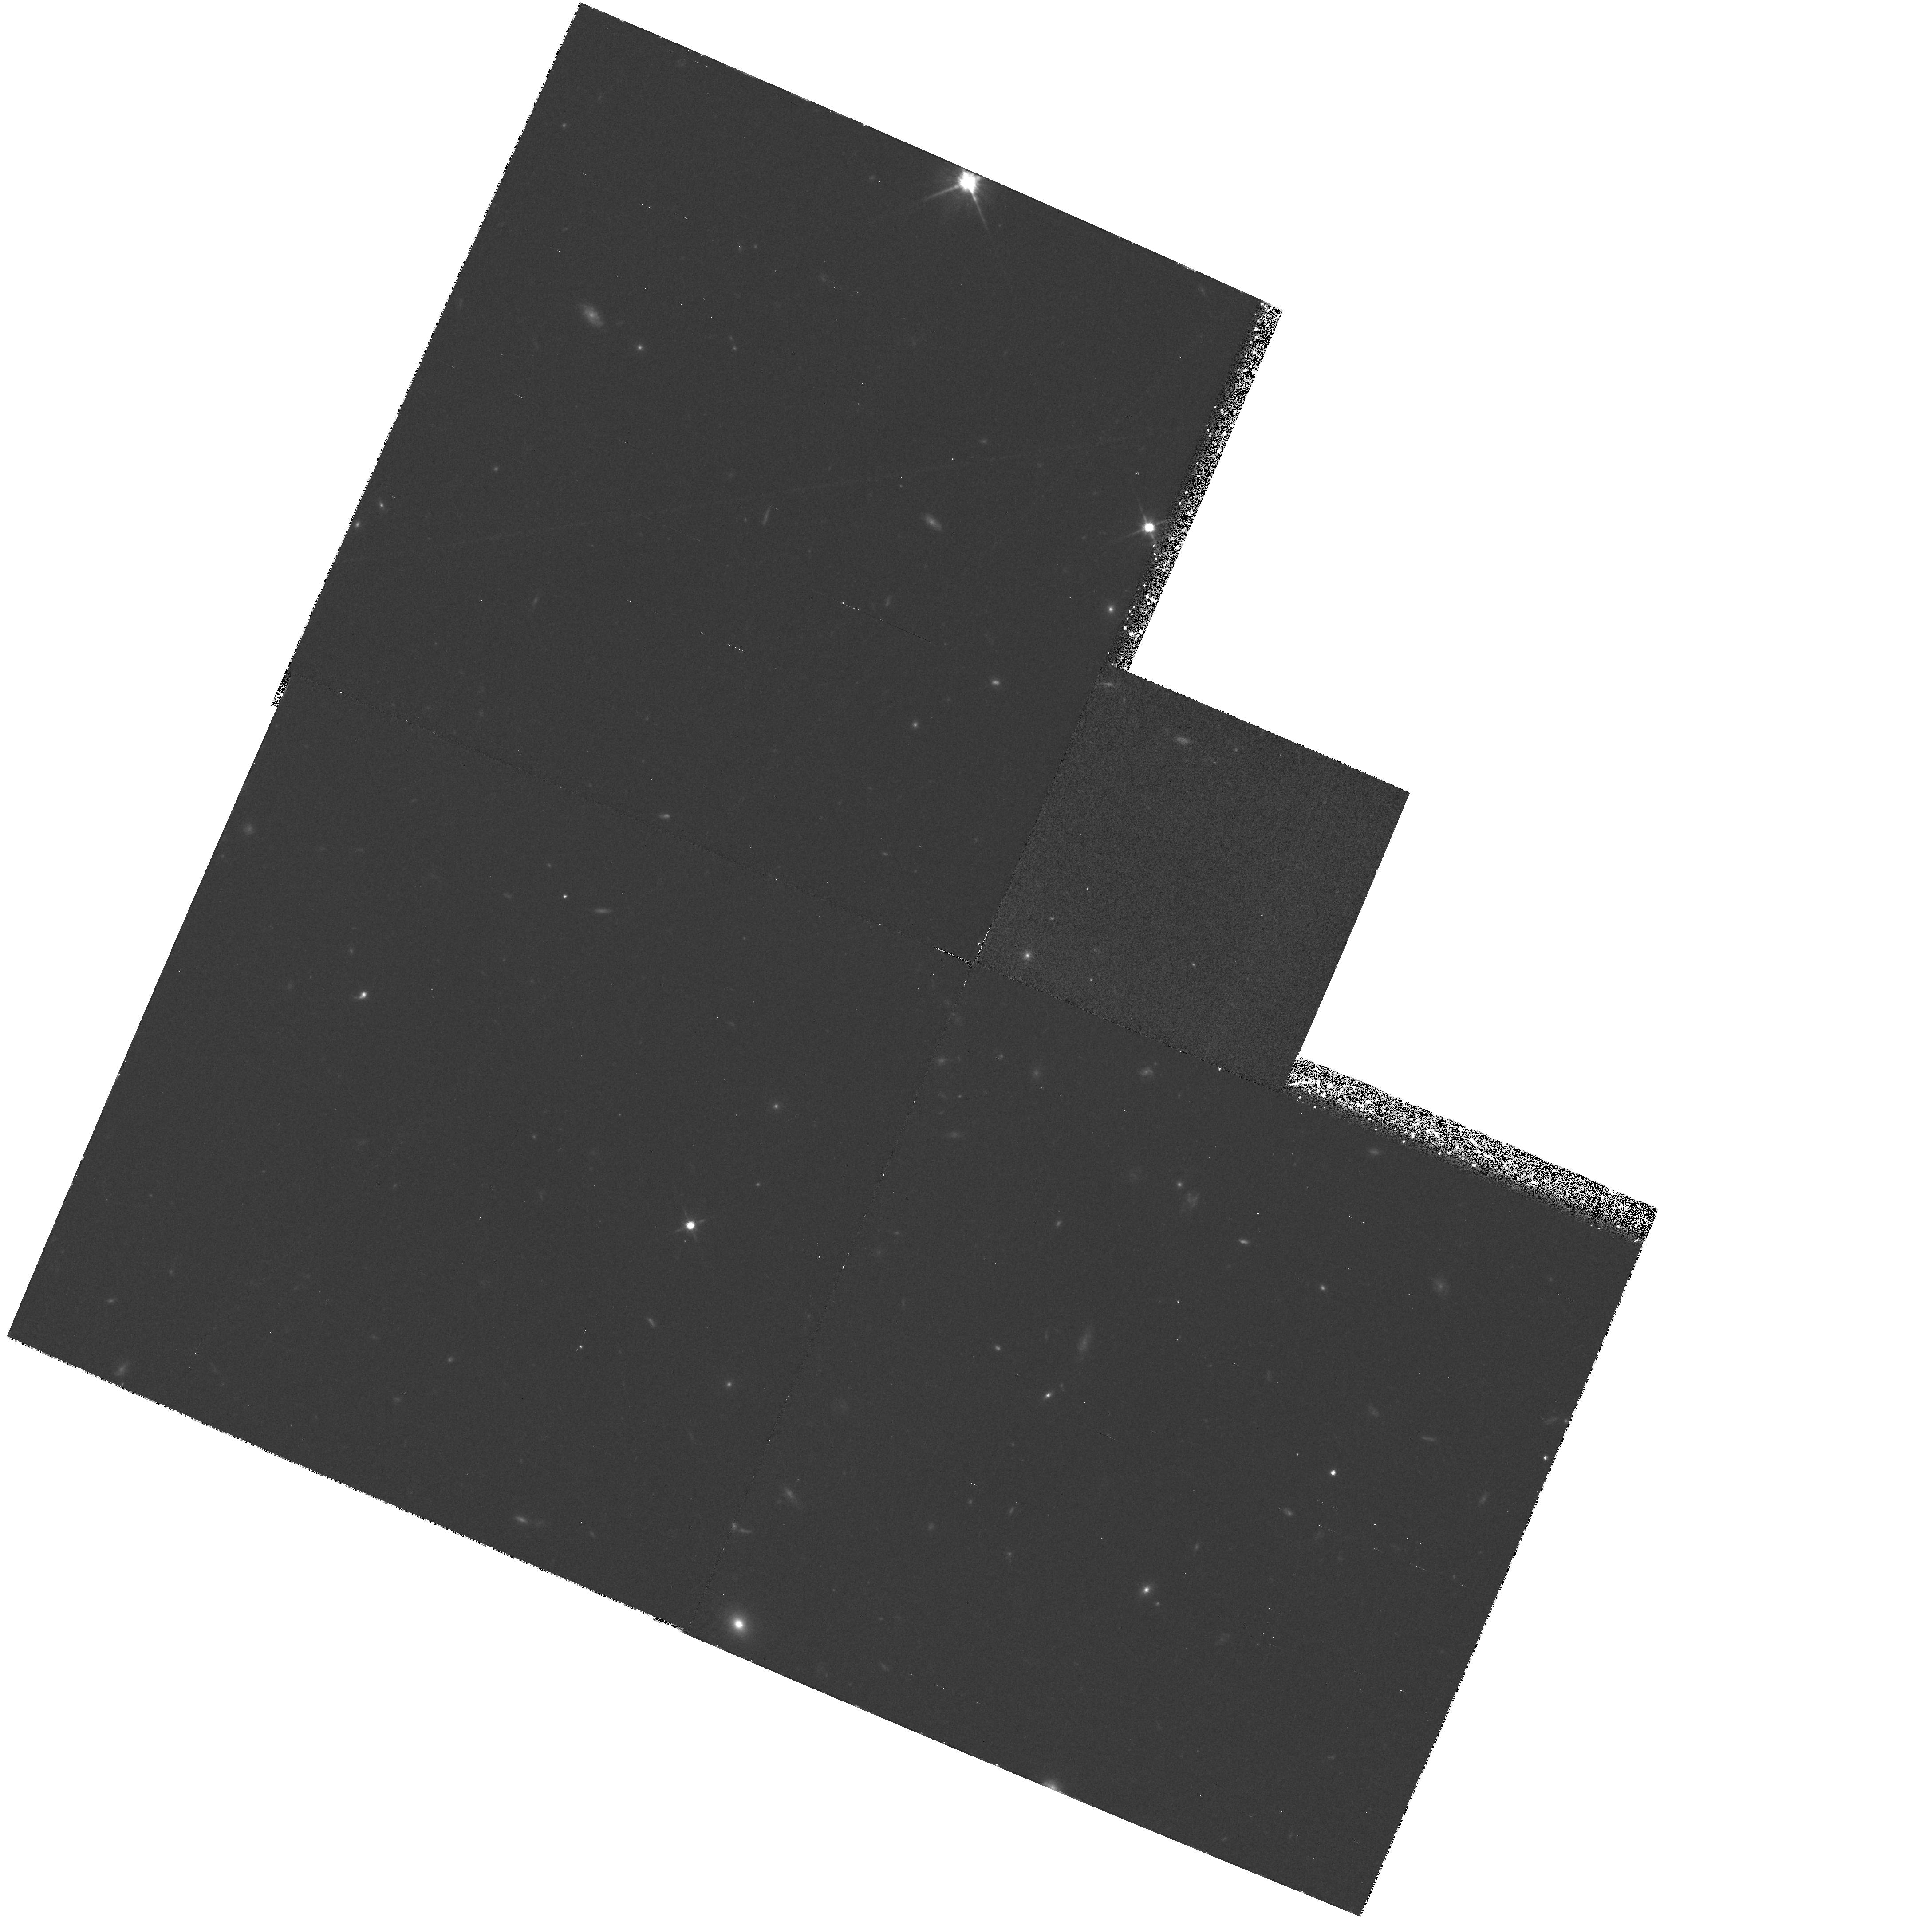
Target: HDF-123651+621548
Instrument: WFPC2/PC
Filter: F814W
Exposure: 42 min
Observation ID: hst_6340_05_wfpc2_pc_f814w_u31t05

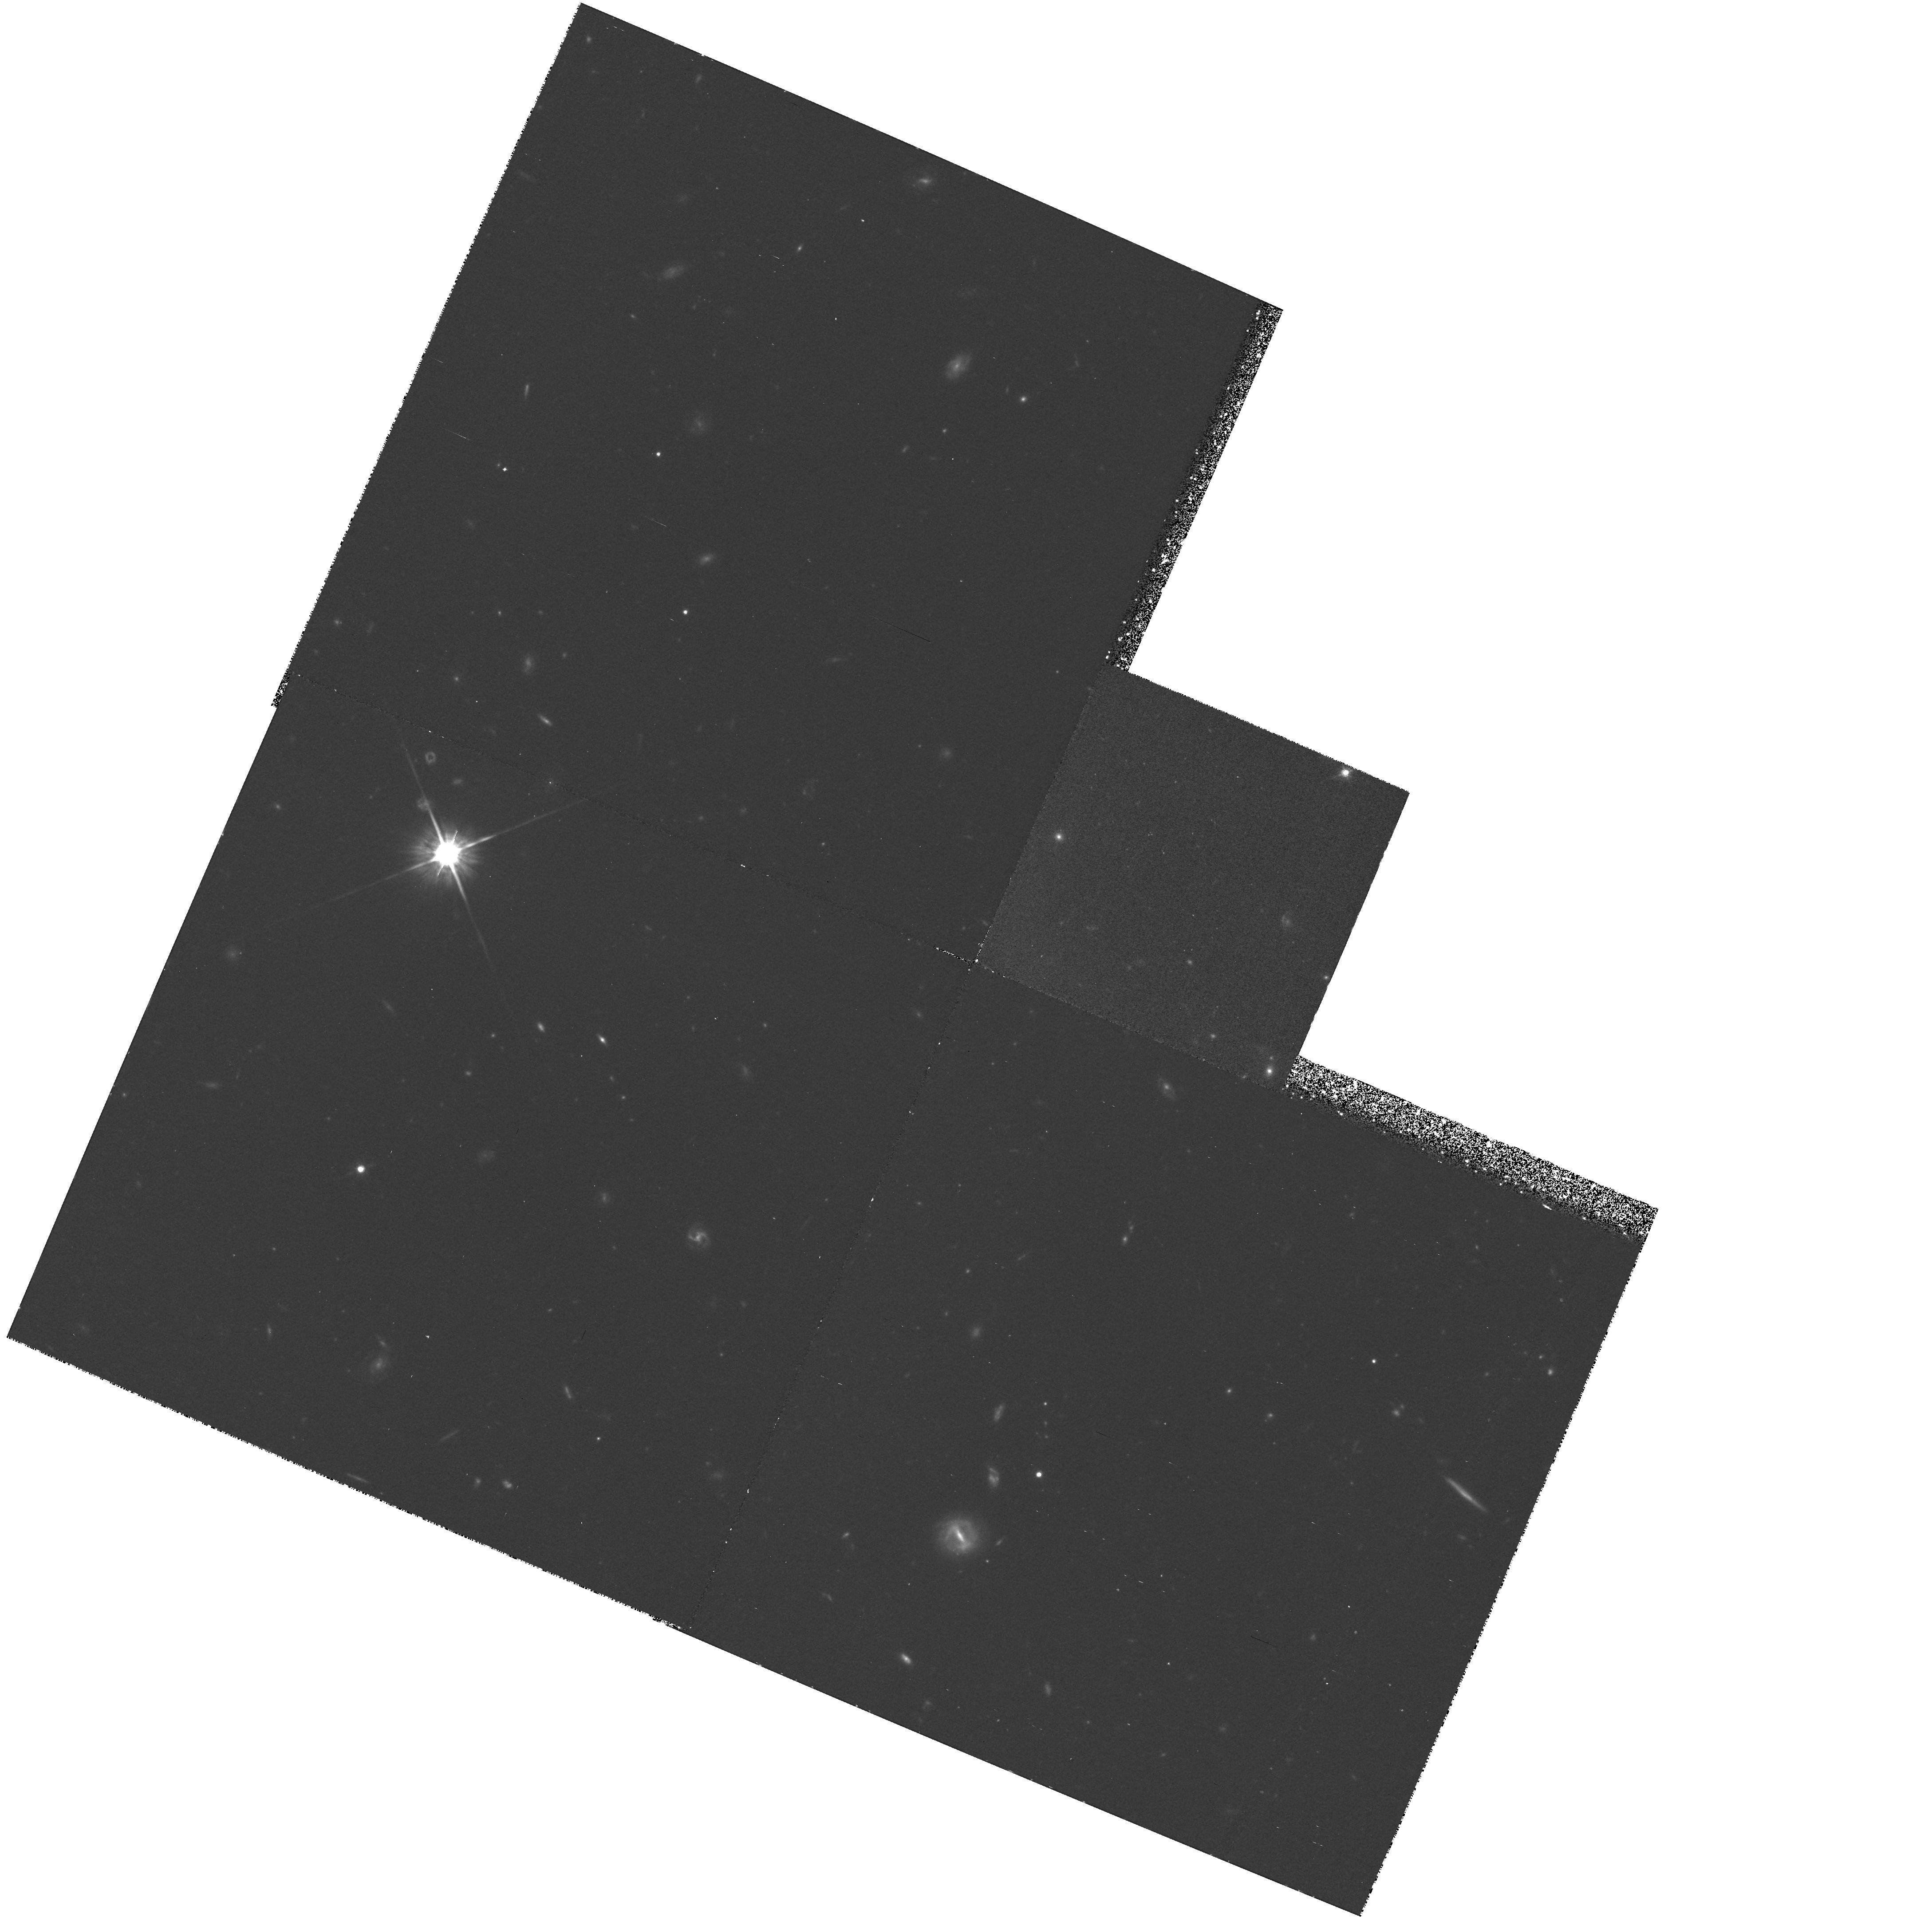
Target: HDF-123704+621217
Instrument: WFPC2/PC
Filter: F814W
Exposure: 1.5 h
Observation ID: hst_6340_03_wfpc2_pc_f814w_u31t03

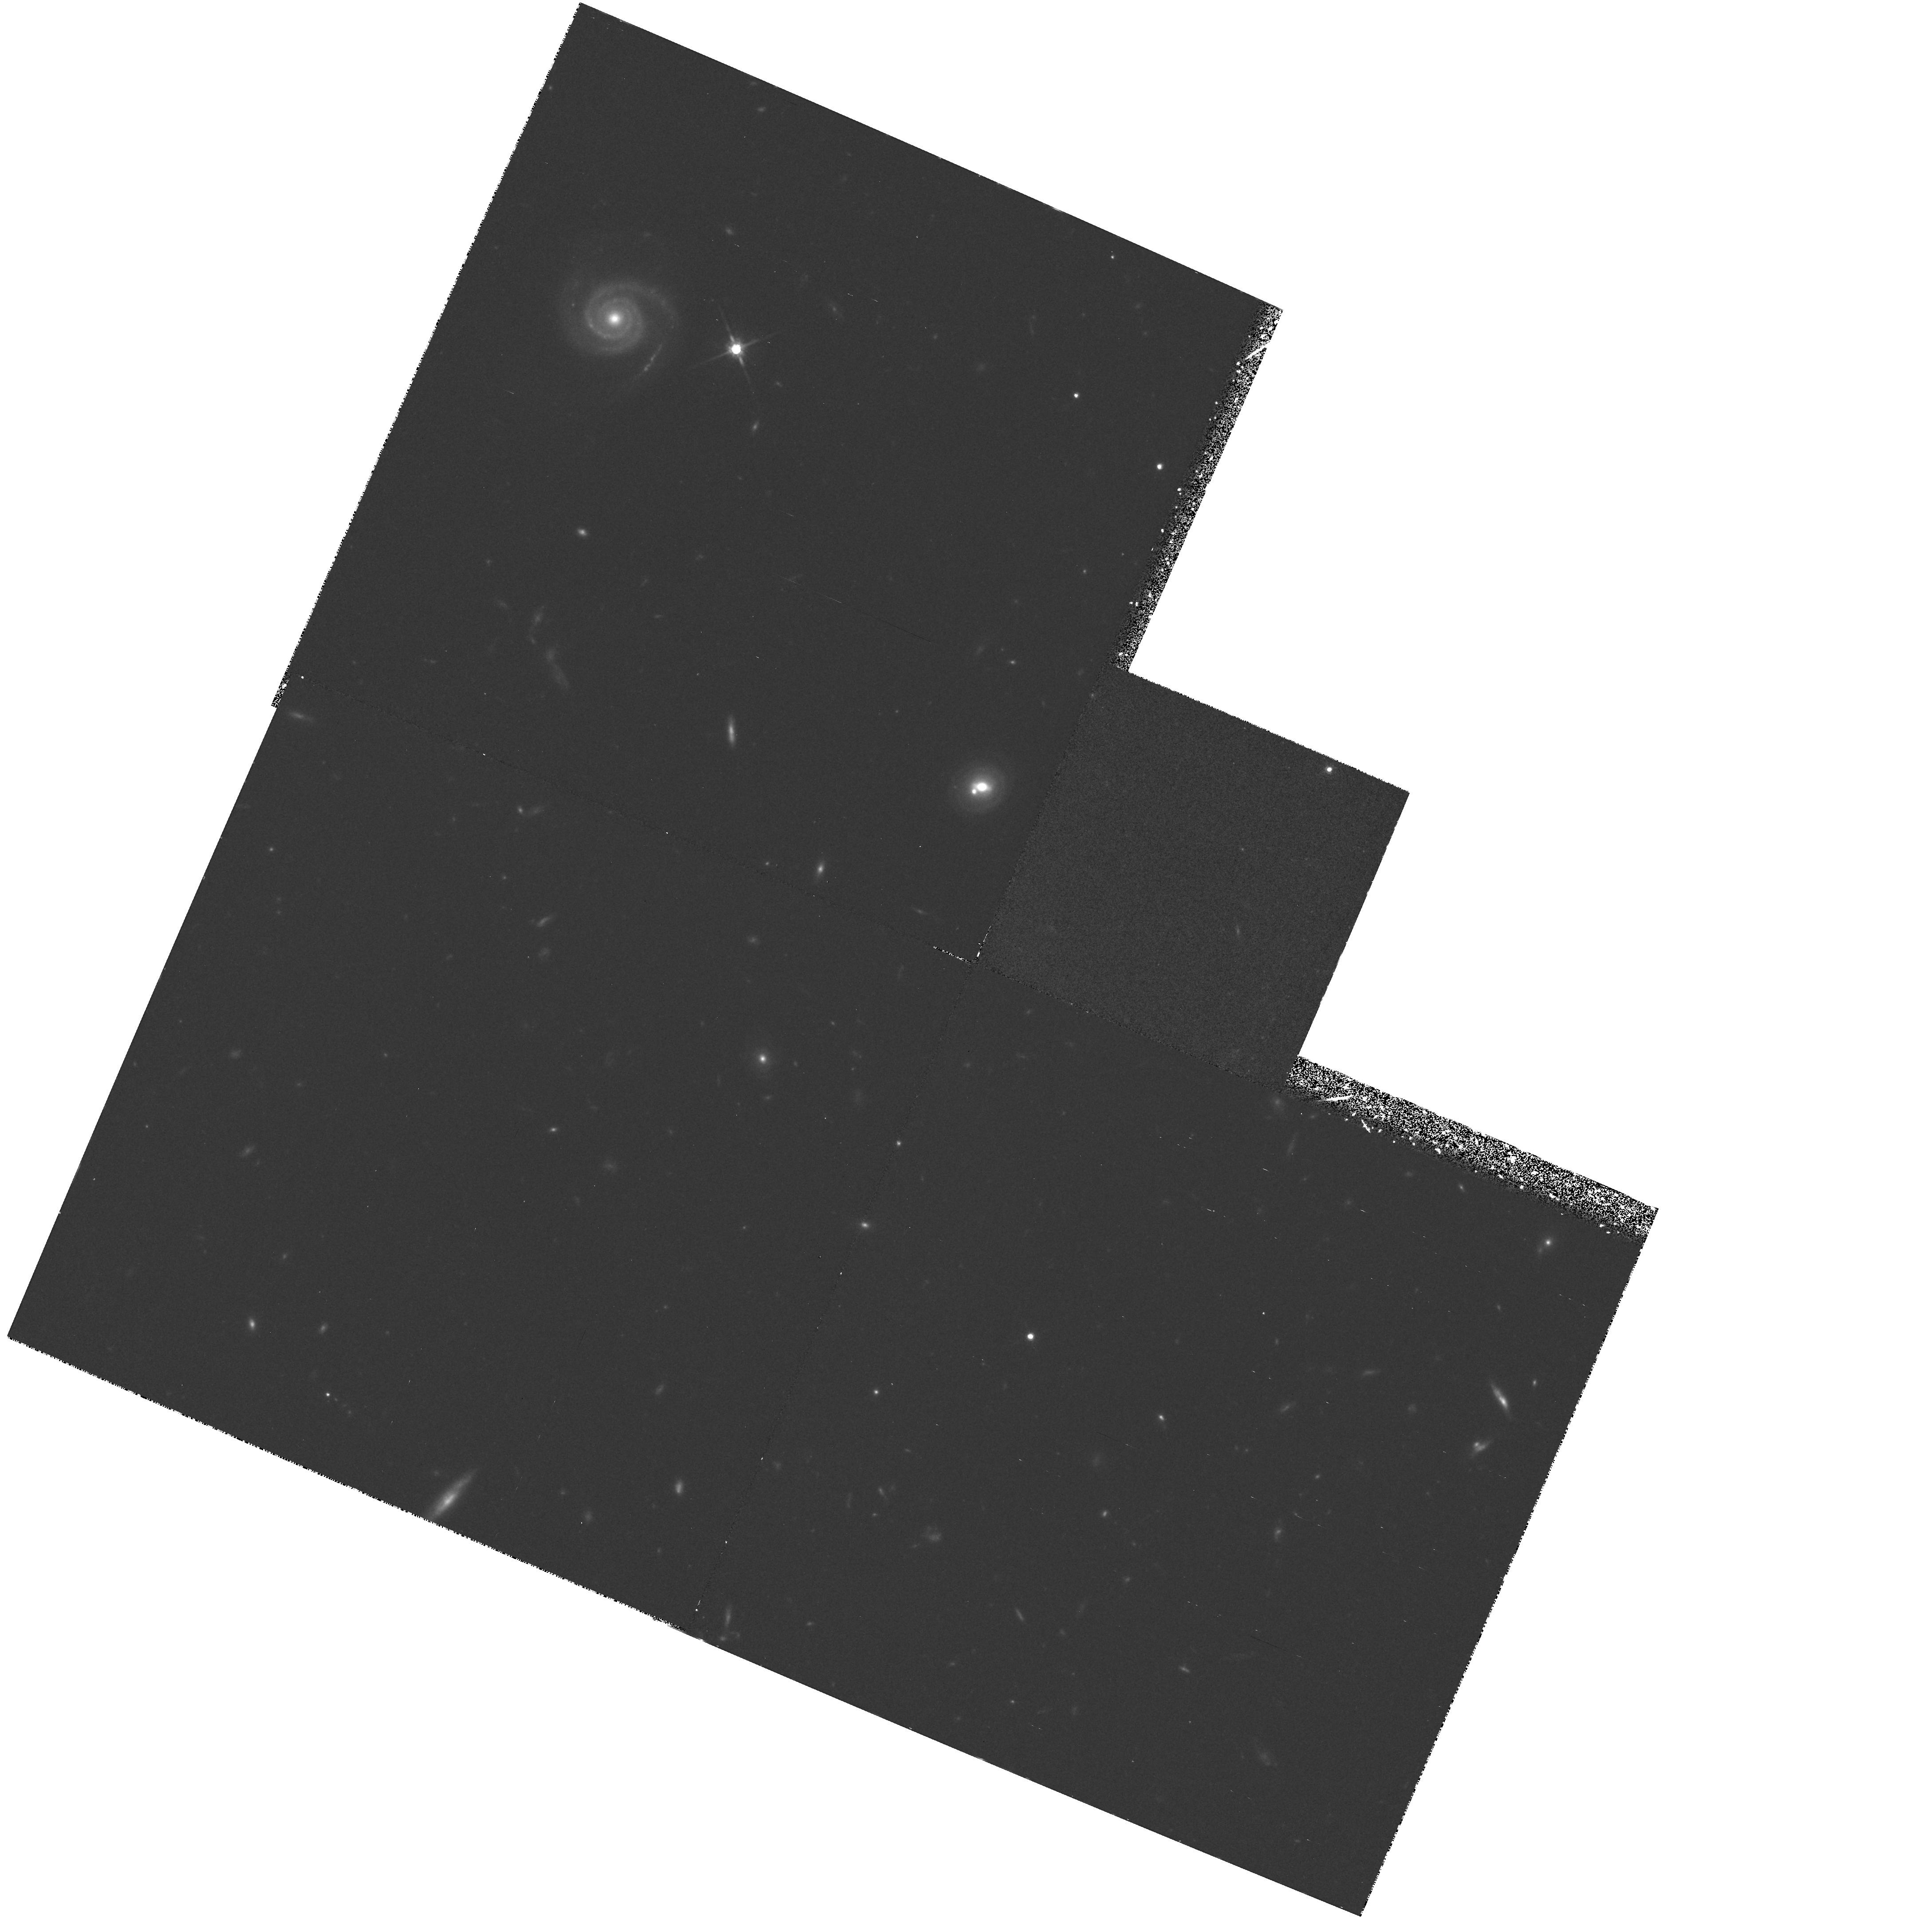
Target: HDF-123718+621136
Instrument: WFPC2/PC
Filter: F814W
Exposure: 50 min
Observation ID: hst_6340_04_wfpc2_pc_f814w_u31t04

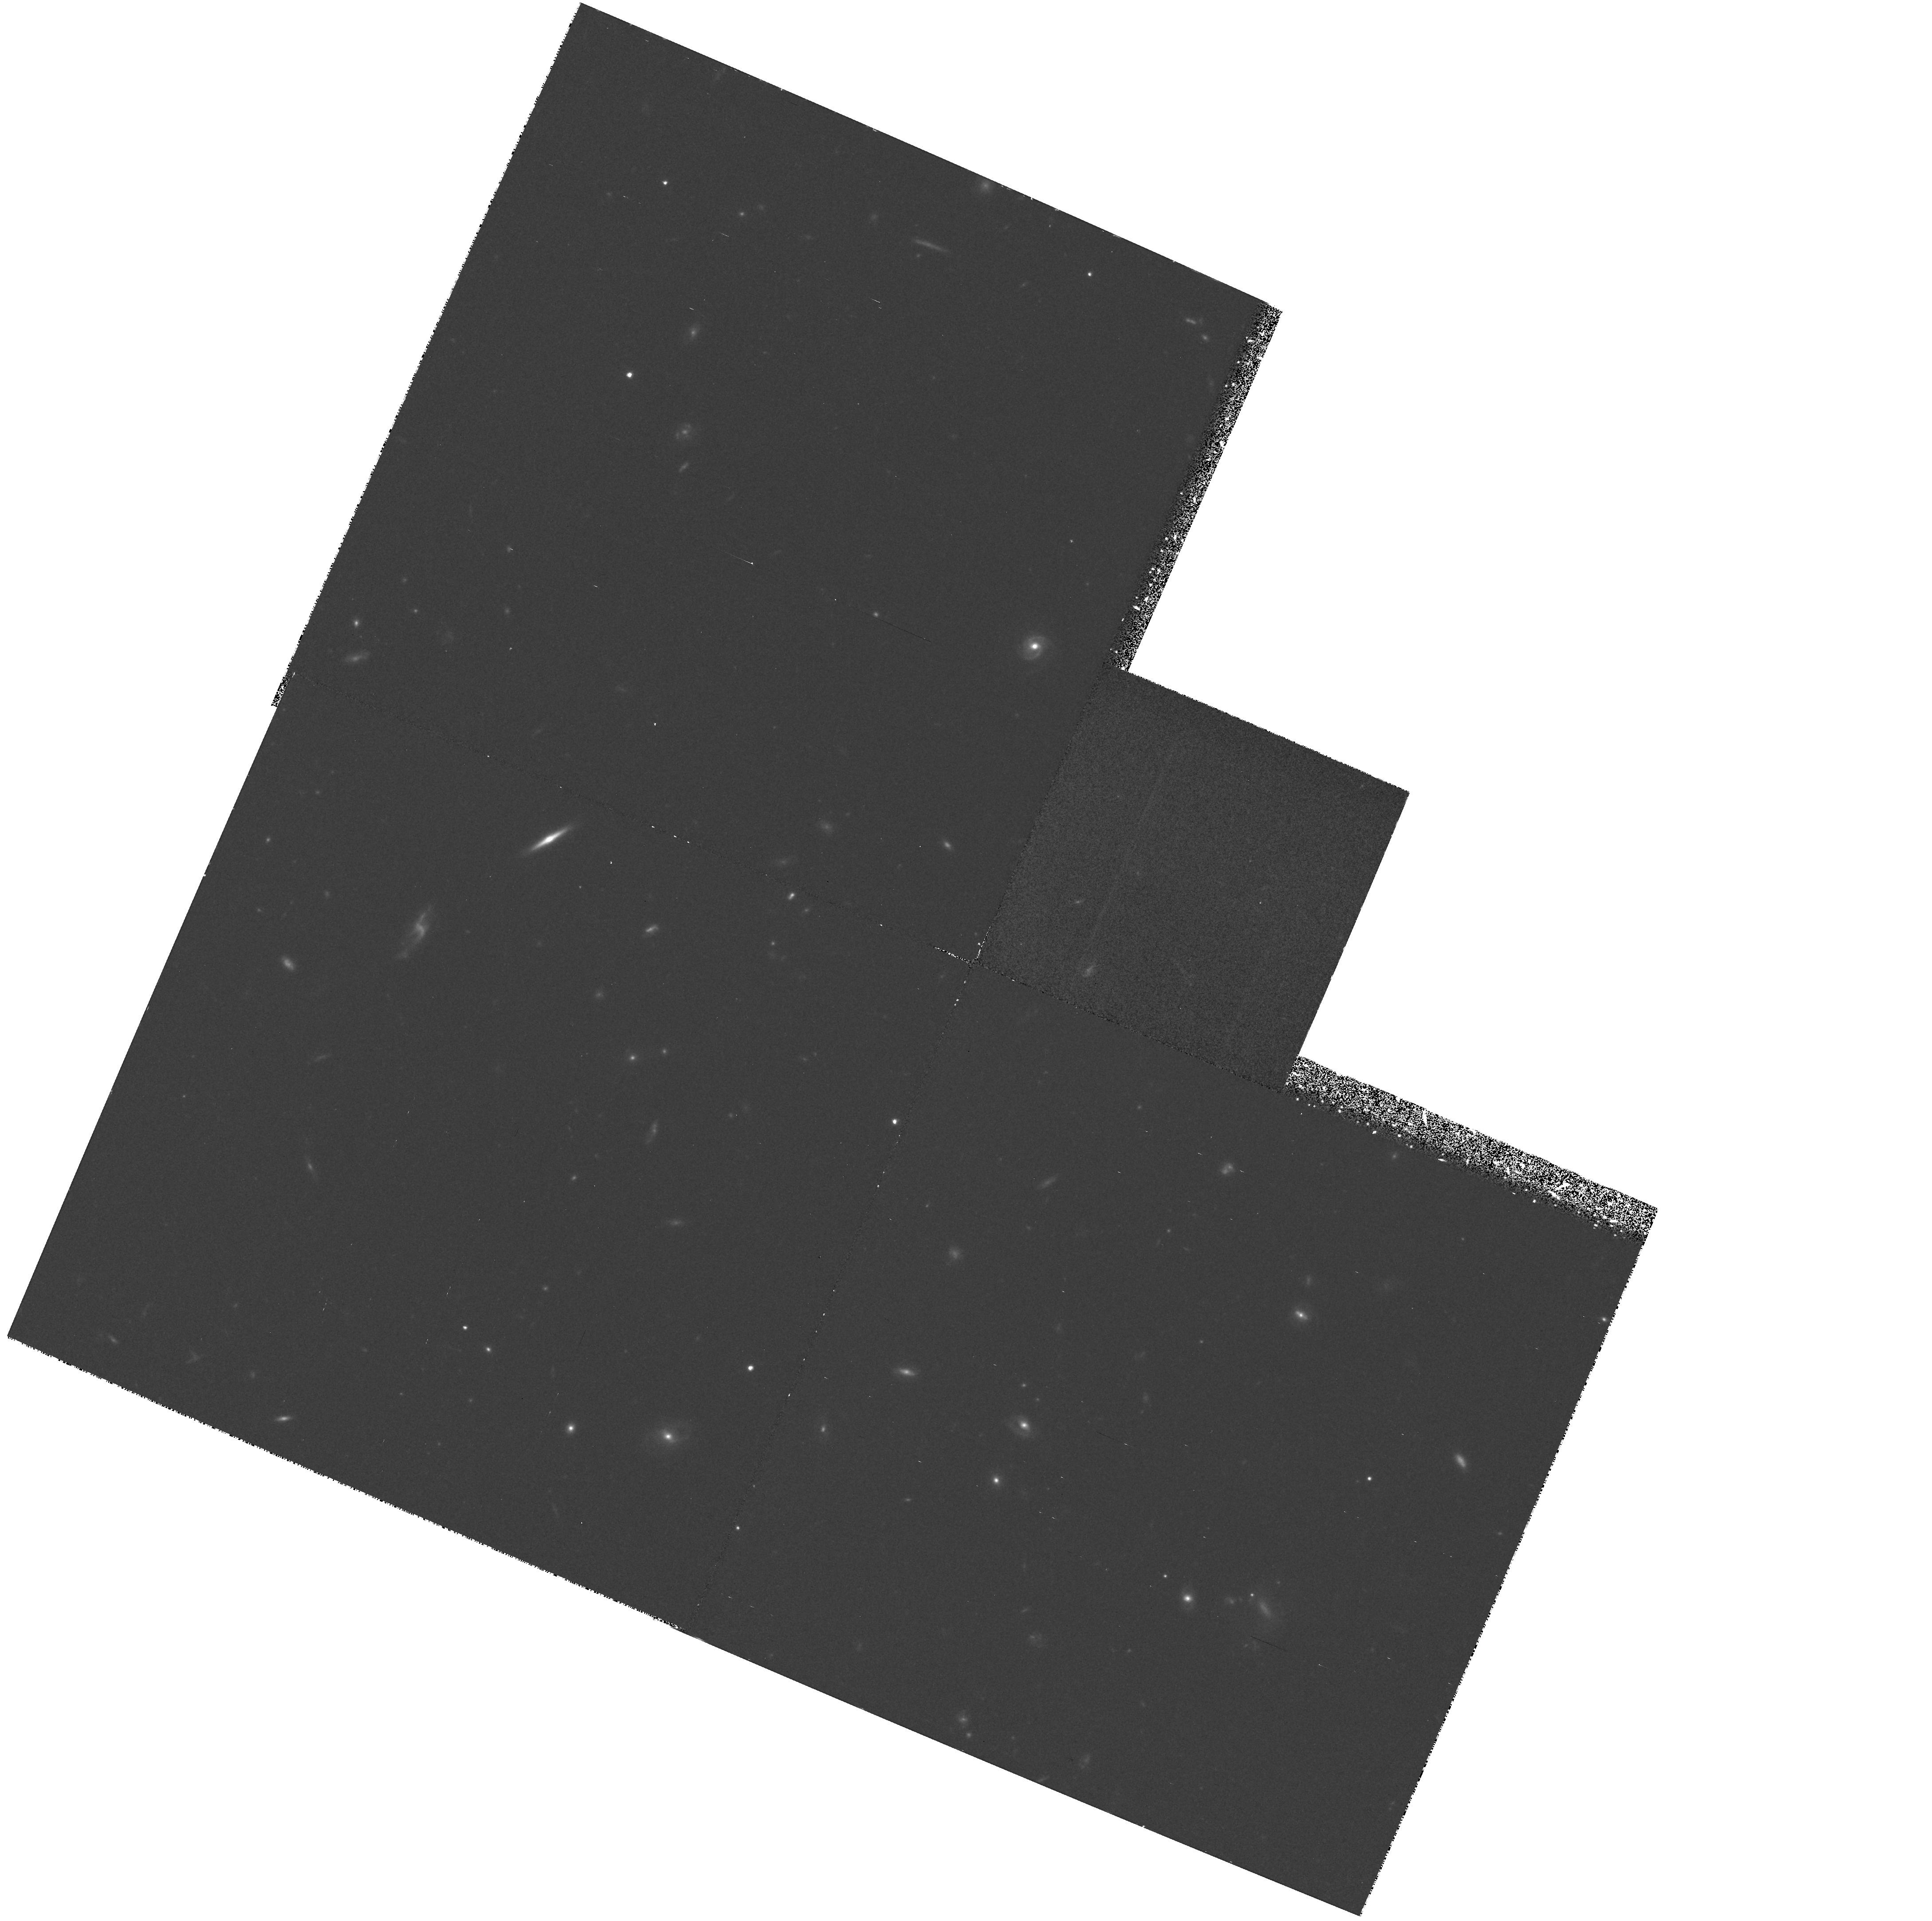
Target: HDF-123705+621507
Instrument: WFPC2/PC
Filter: F814W
Exposure: 42 min
Observation ID: hst_6340_06_wfpc2_pc_f814w_u31t06

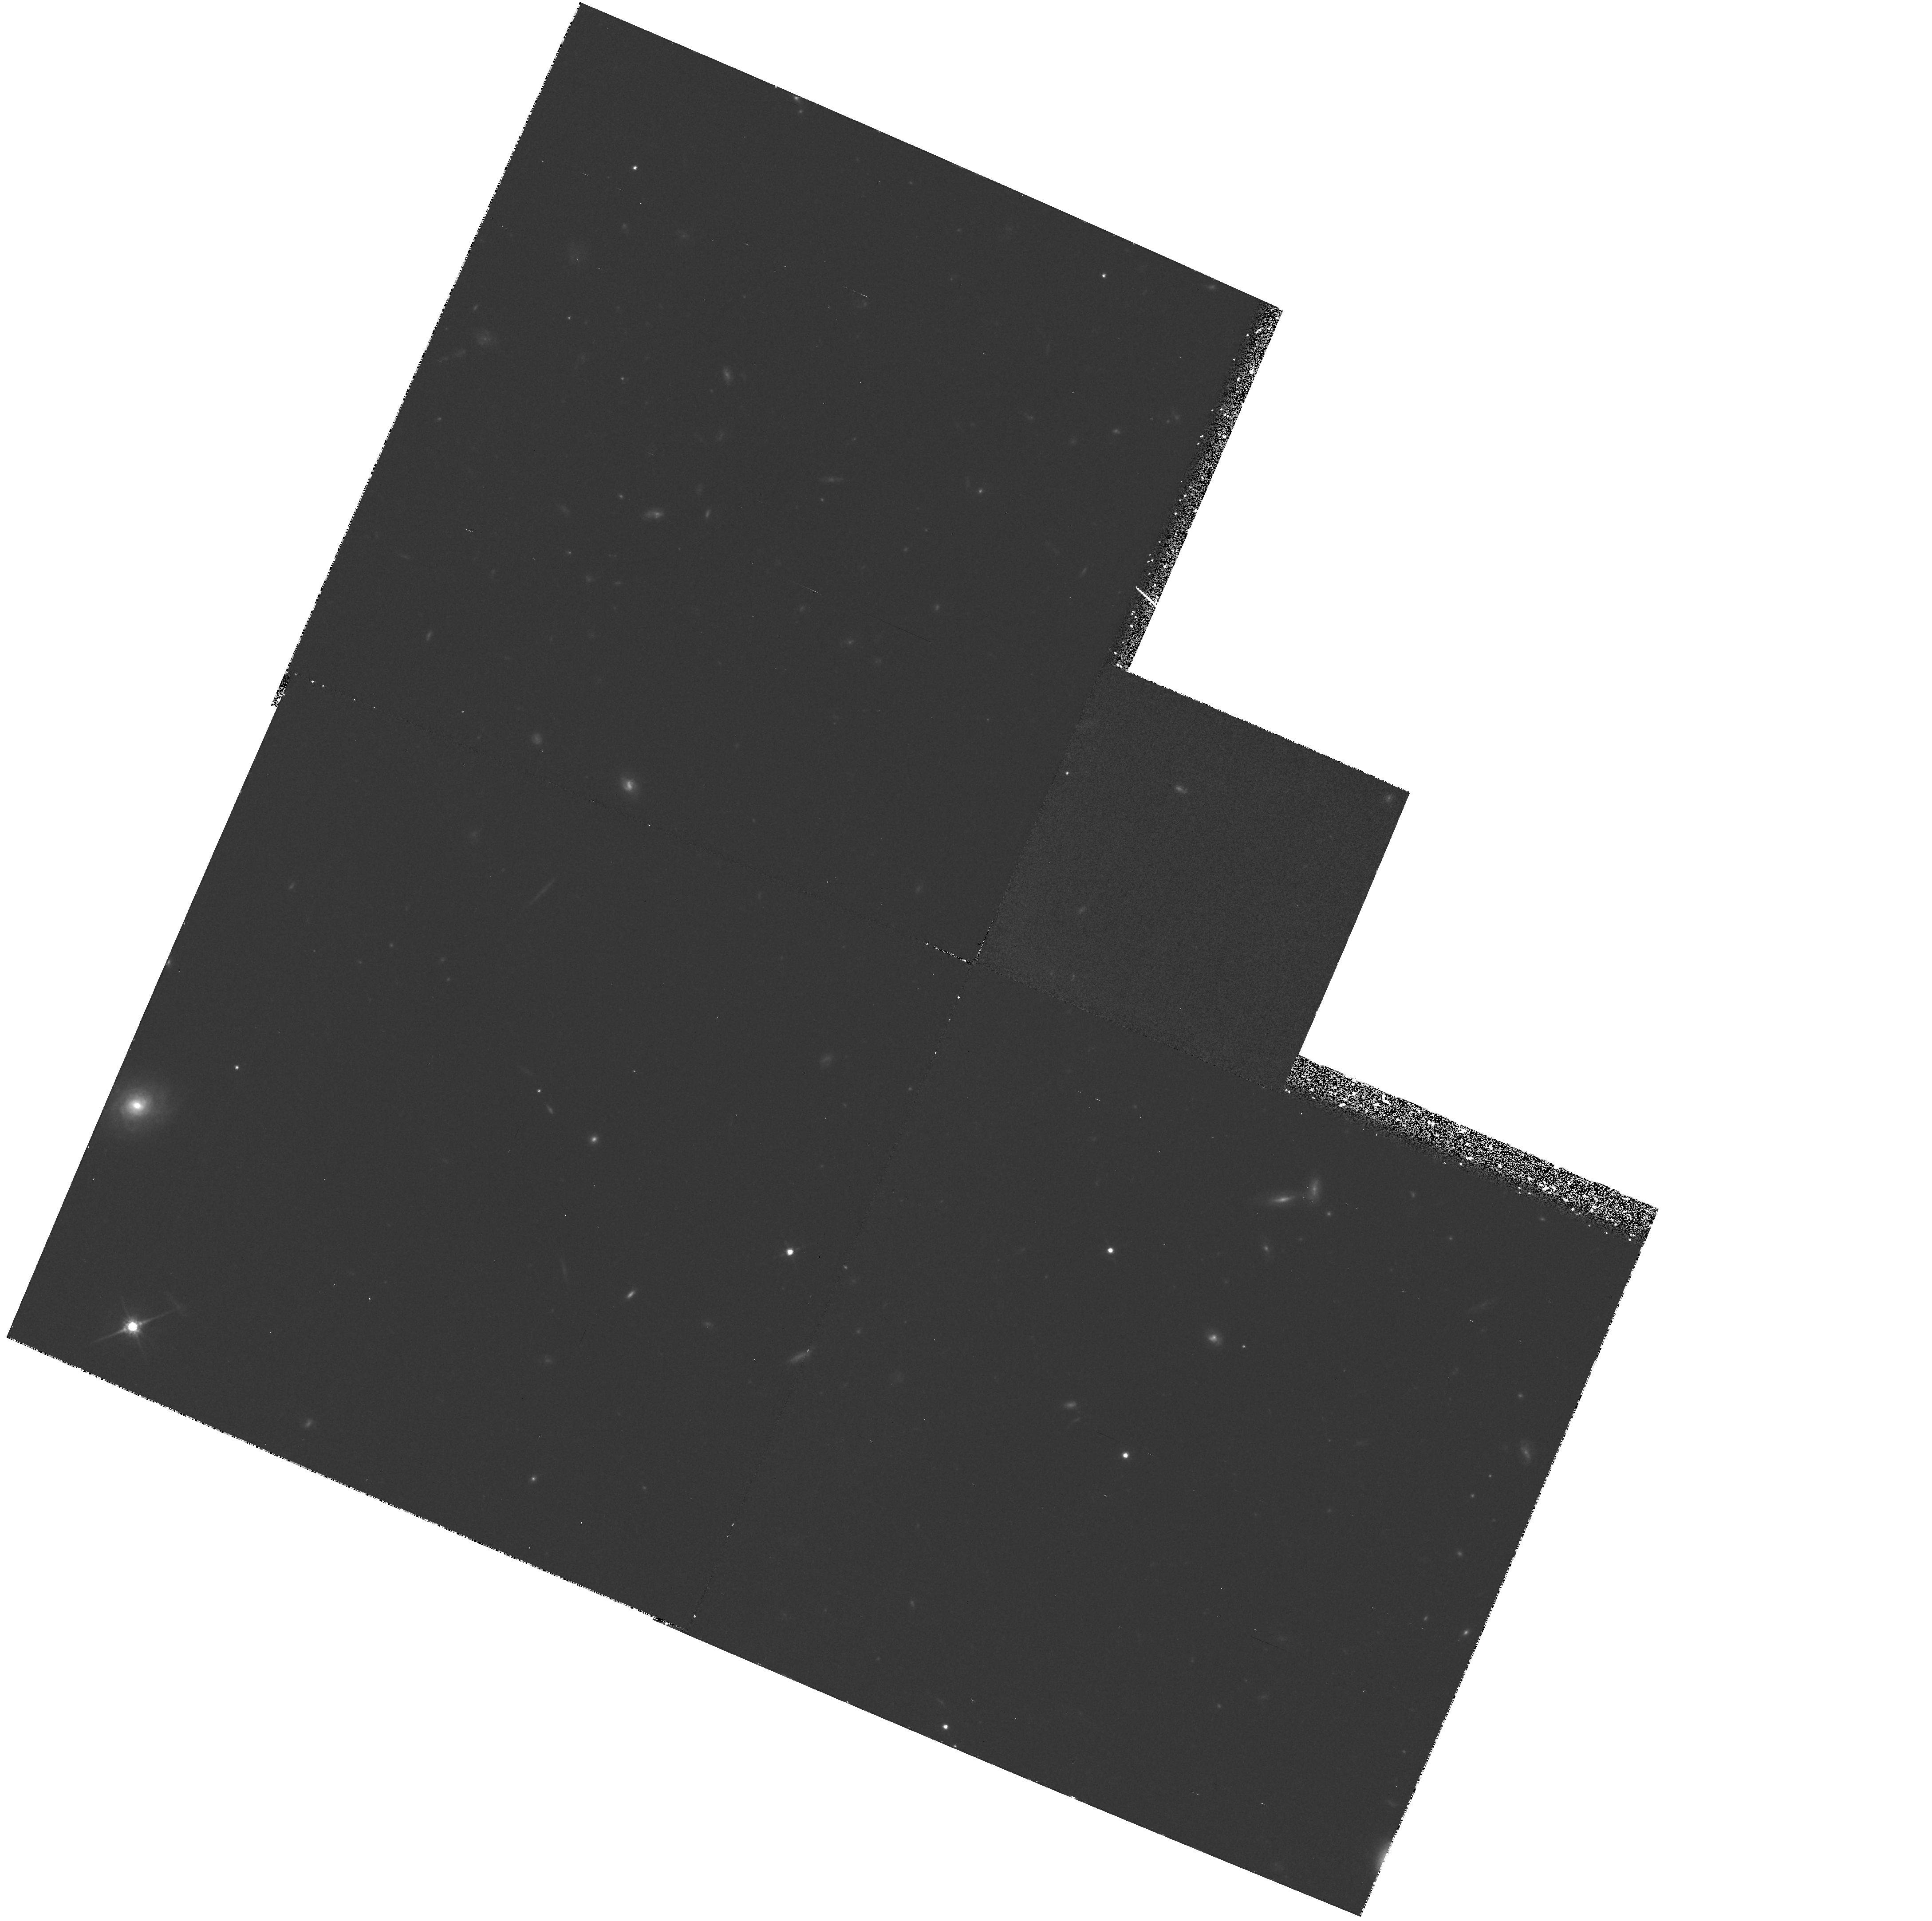
Target: HDF-123648+621008
Instrument: WFPC2/PC
Filter: F814W
Exposure: 42 min
Observation ID: hst_6340_07_wfpc2_pc_f814w_u31t07

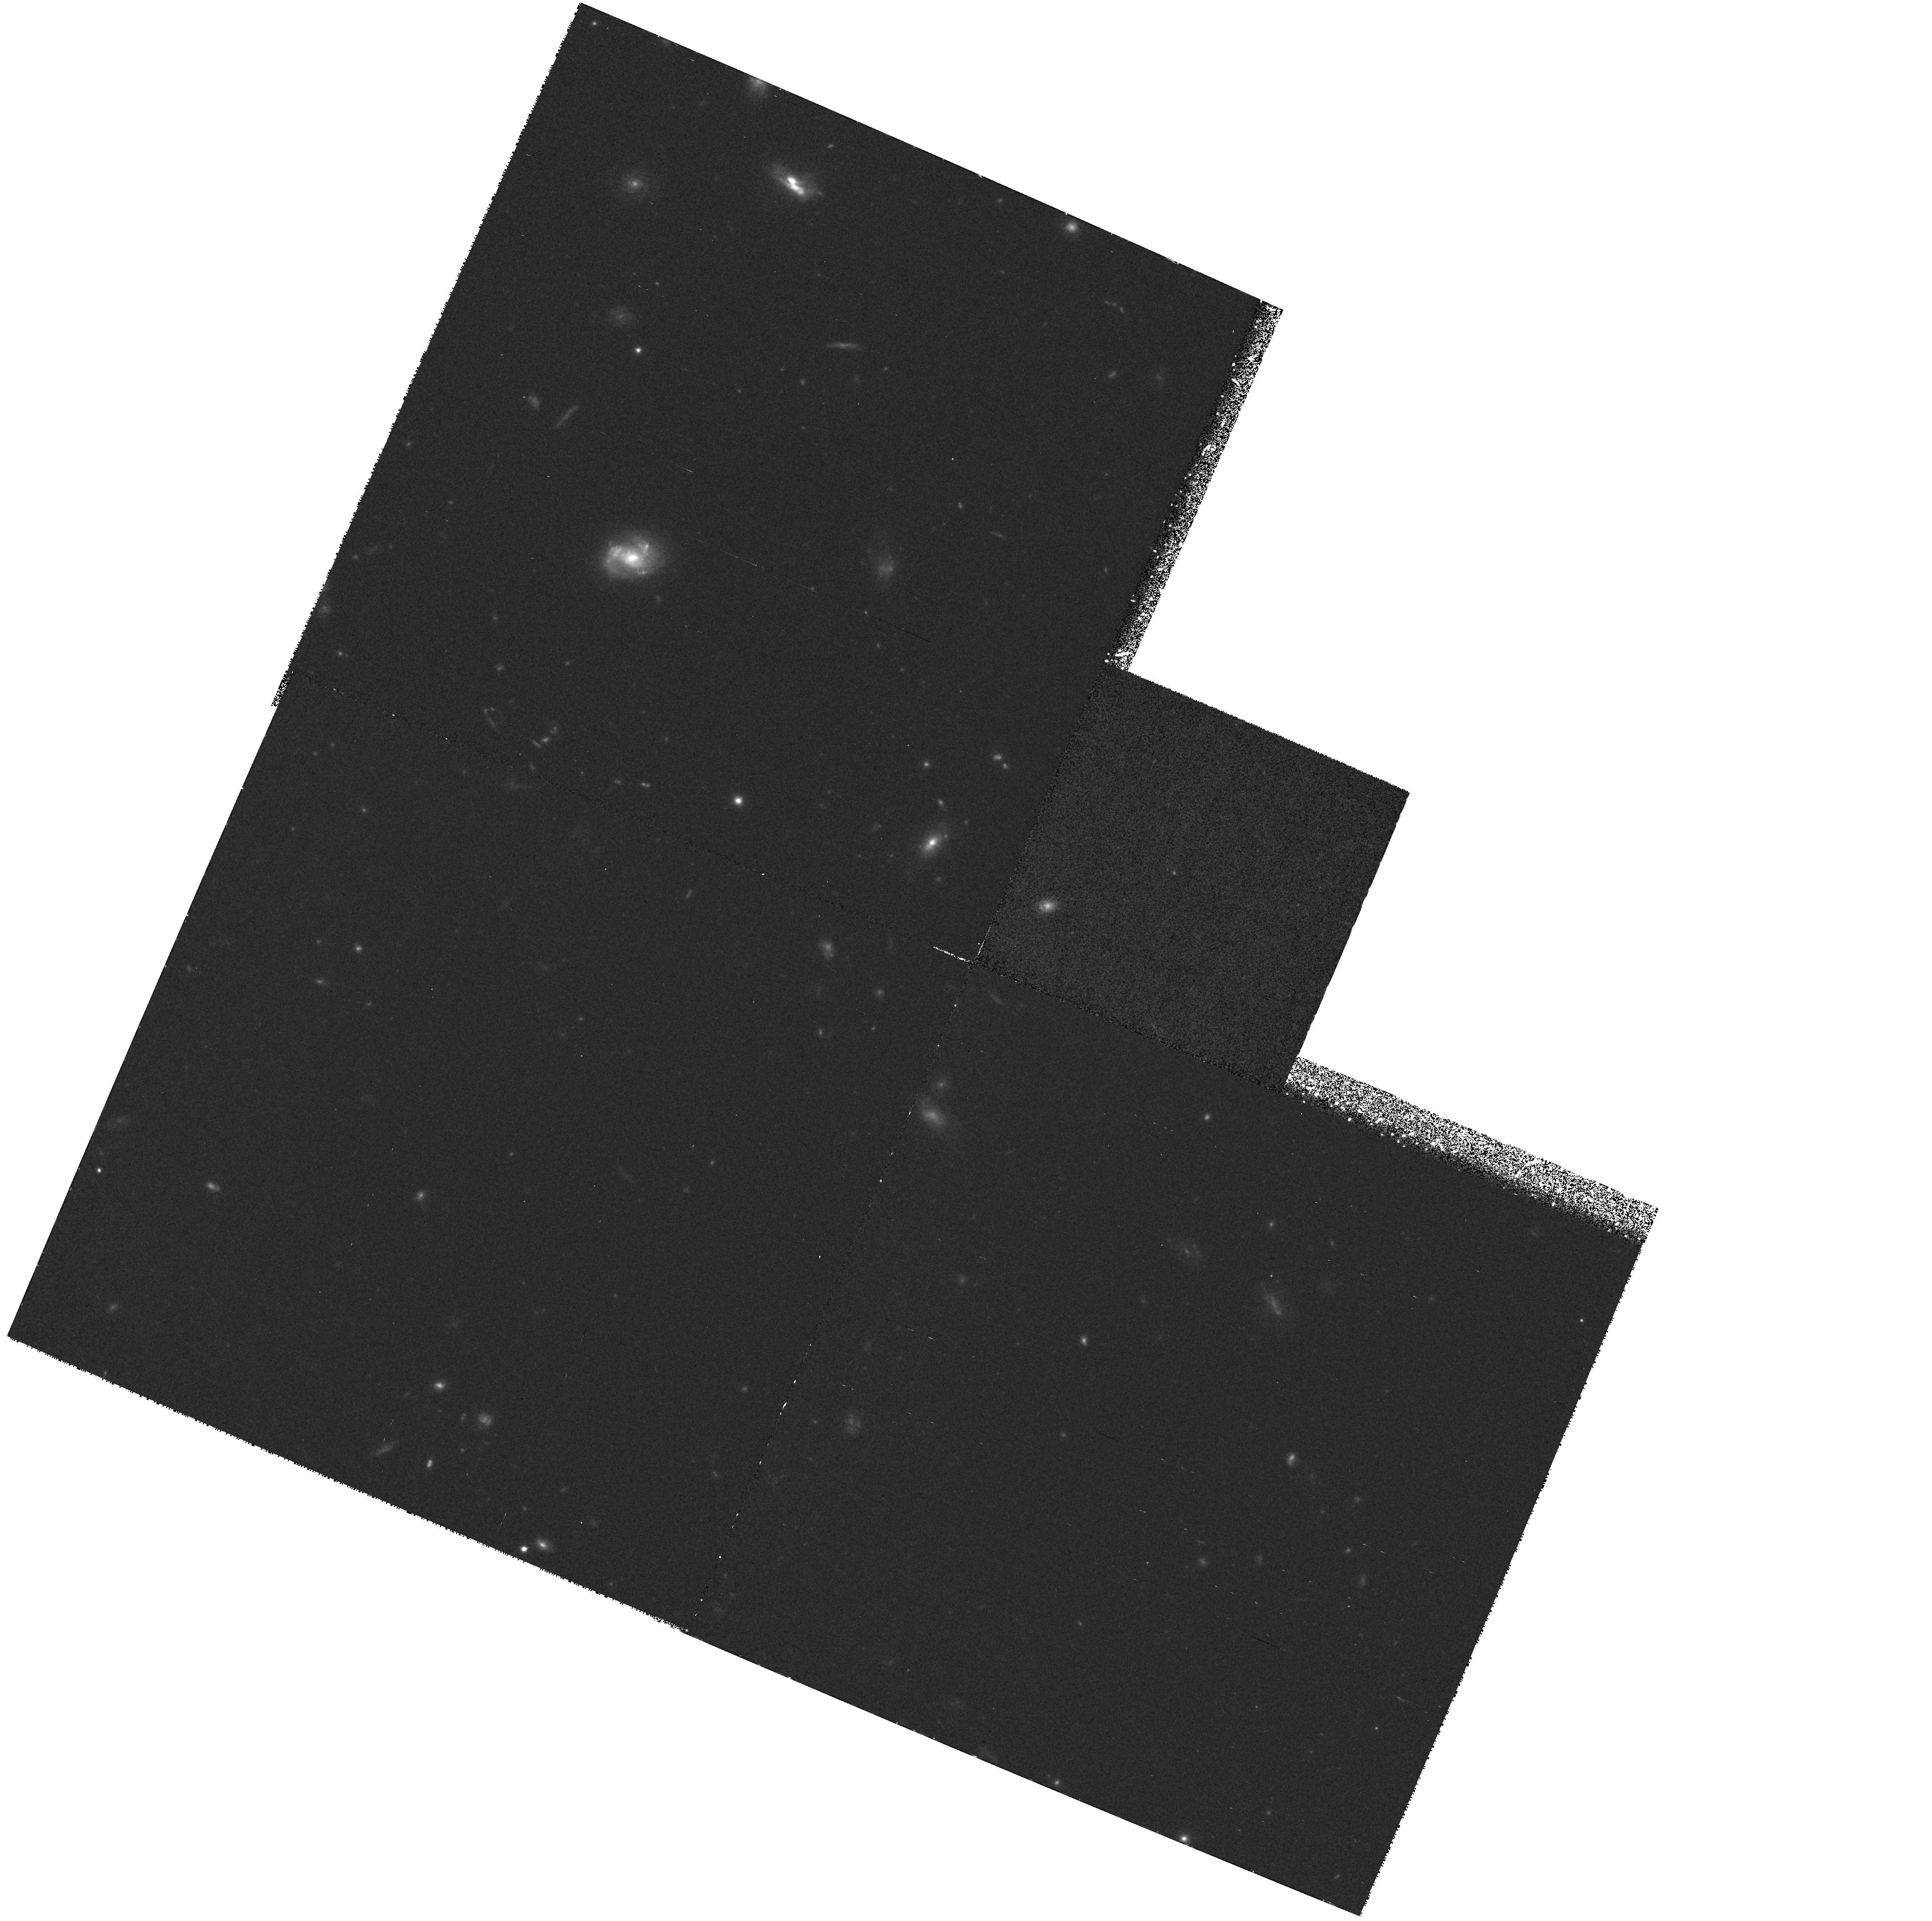
Target: HDF-123634+621049
Instrument: WFPC2/PC
Filter: F814W
Exposure: 42 min
Observation ID: hst_6340_08_wfpc2_pc_f814w_u31t08

THE HDF EXPERIMENTS: FLANKING FIELDS (PI: Williams, Robert E.)

The HDF experiment consists of WFPC2 imaging through the F300W, F450W, F606W, and F814W passbands of one selected field of the sky for 150 orbits of CVZ time. The program will provide multi-wavelength data of unprecedented depth on morphology and spectral energy distribution of faint field galaxies. This proposal consists of ten orbits of observations of flanking fields adjacent to the central HDF field designed primarily for the benefit of ground-based long-slit spectroscopy and for possible follow-up with future HST instruments such as the Advanced Camera, etc. We will use only the F814W passband in this flanking fields program. There are 8 flanking fields, two on either side of the deep field thus forming a strip on the sky, plus two above and two below which allow more flexibility in the angles chosen by ground-based observers for long-slit spectroscopy as well as increasing the area covered for possible follow-up with the Advanced Camera and/or other instruments. The two flanking fields that are in the strip adjacent to the central HDF field will have two orbits of exposures each, with all the rest having a single orbit.